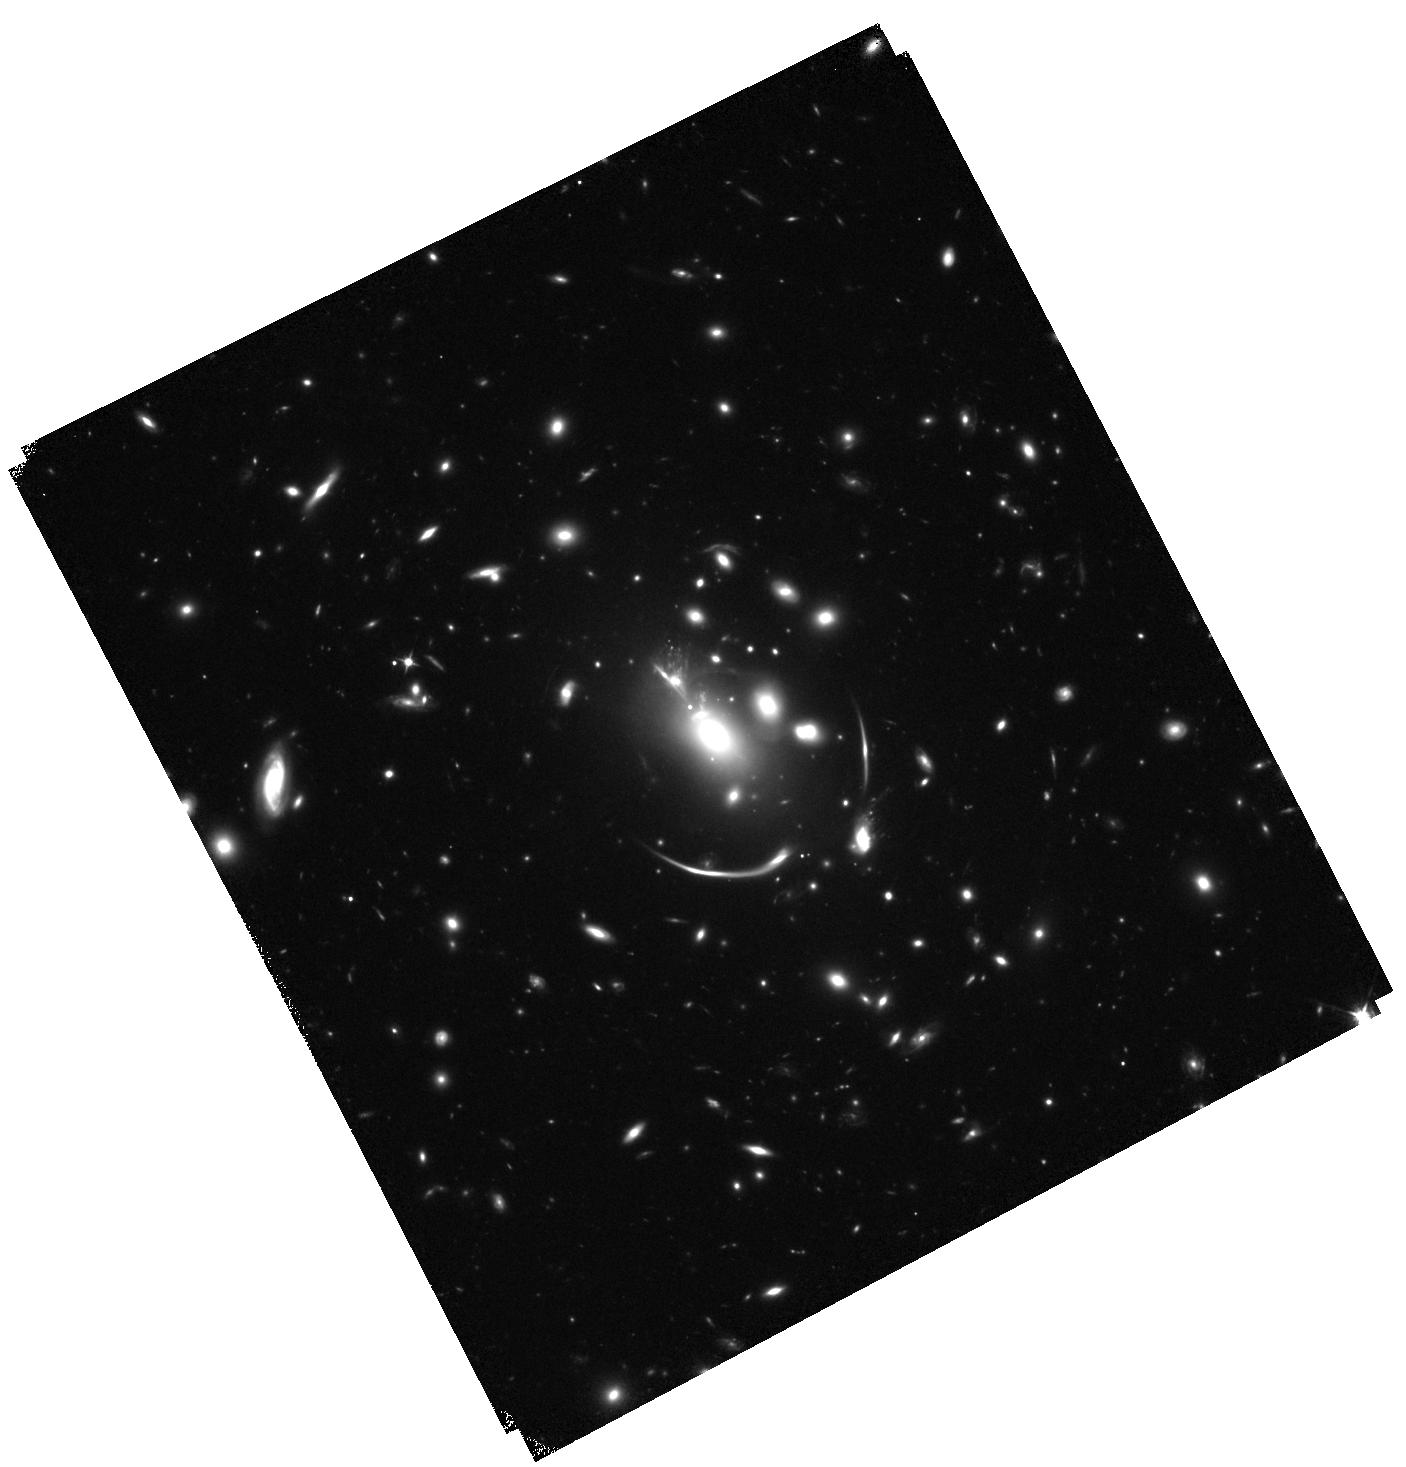
Target: MACSJ0138.0-2155. Instrument: WFC3/IR. Filter: F105W. Exposure: 1 h. Observation ID: hst_14496_01_wfc3_ir_f105w_id3w01

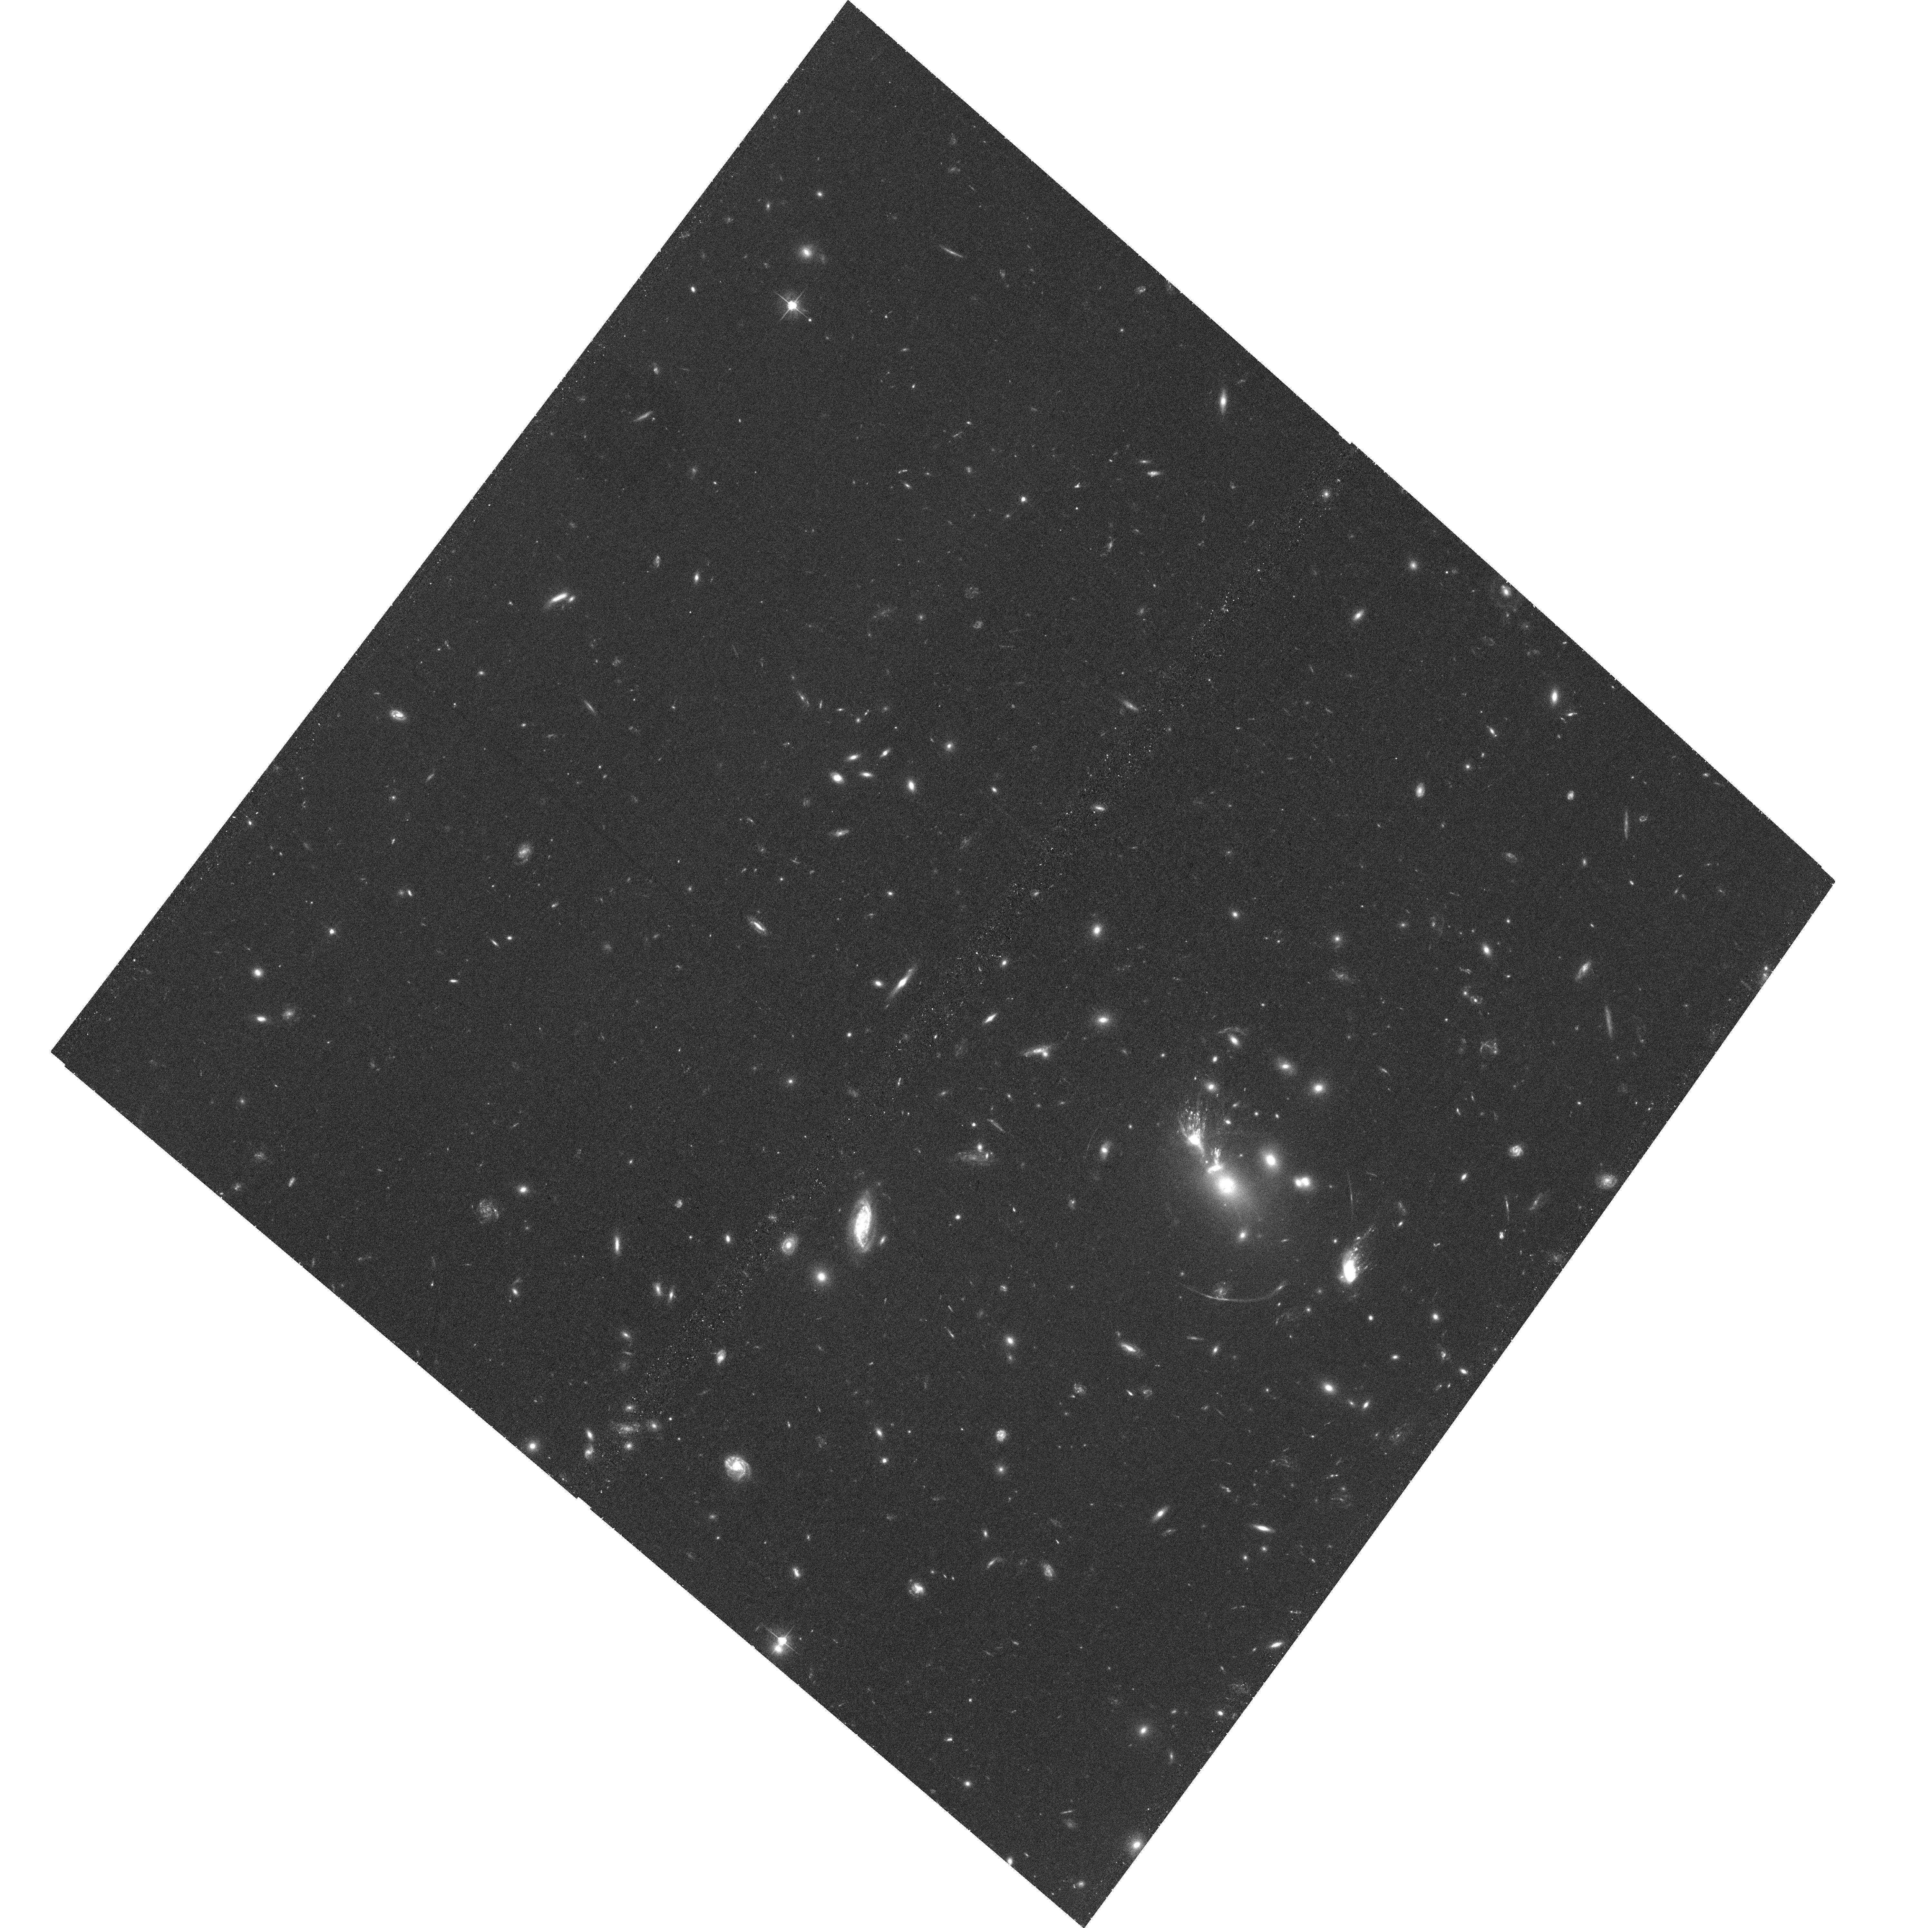
Target: MACSJ0138.0-2155. Instrument: ACS/WFC. Filter: F555W. Exposure: 1.4 h. Observation ID: hst_14496_02_acs_wfc_f555w_jd3w02

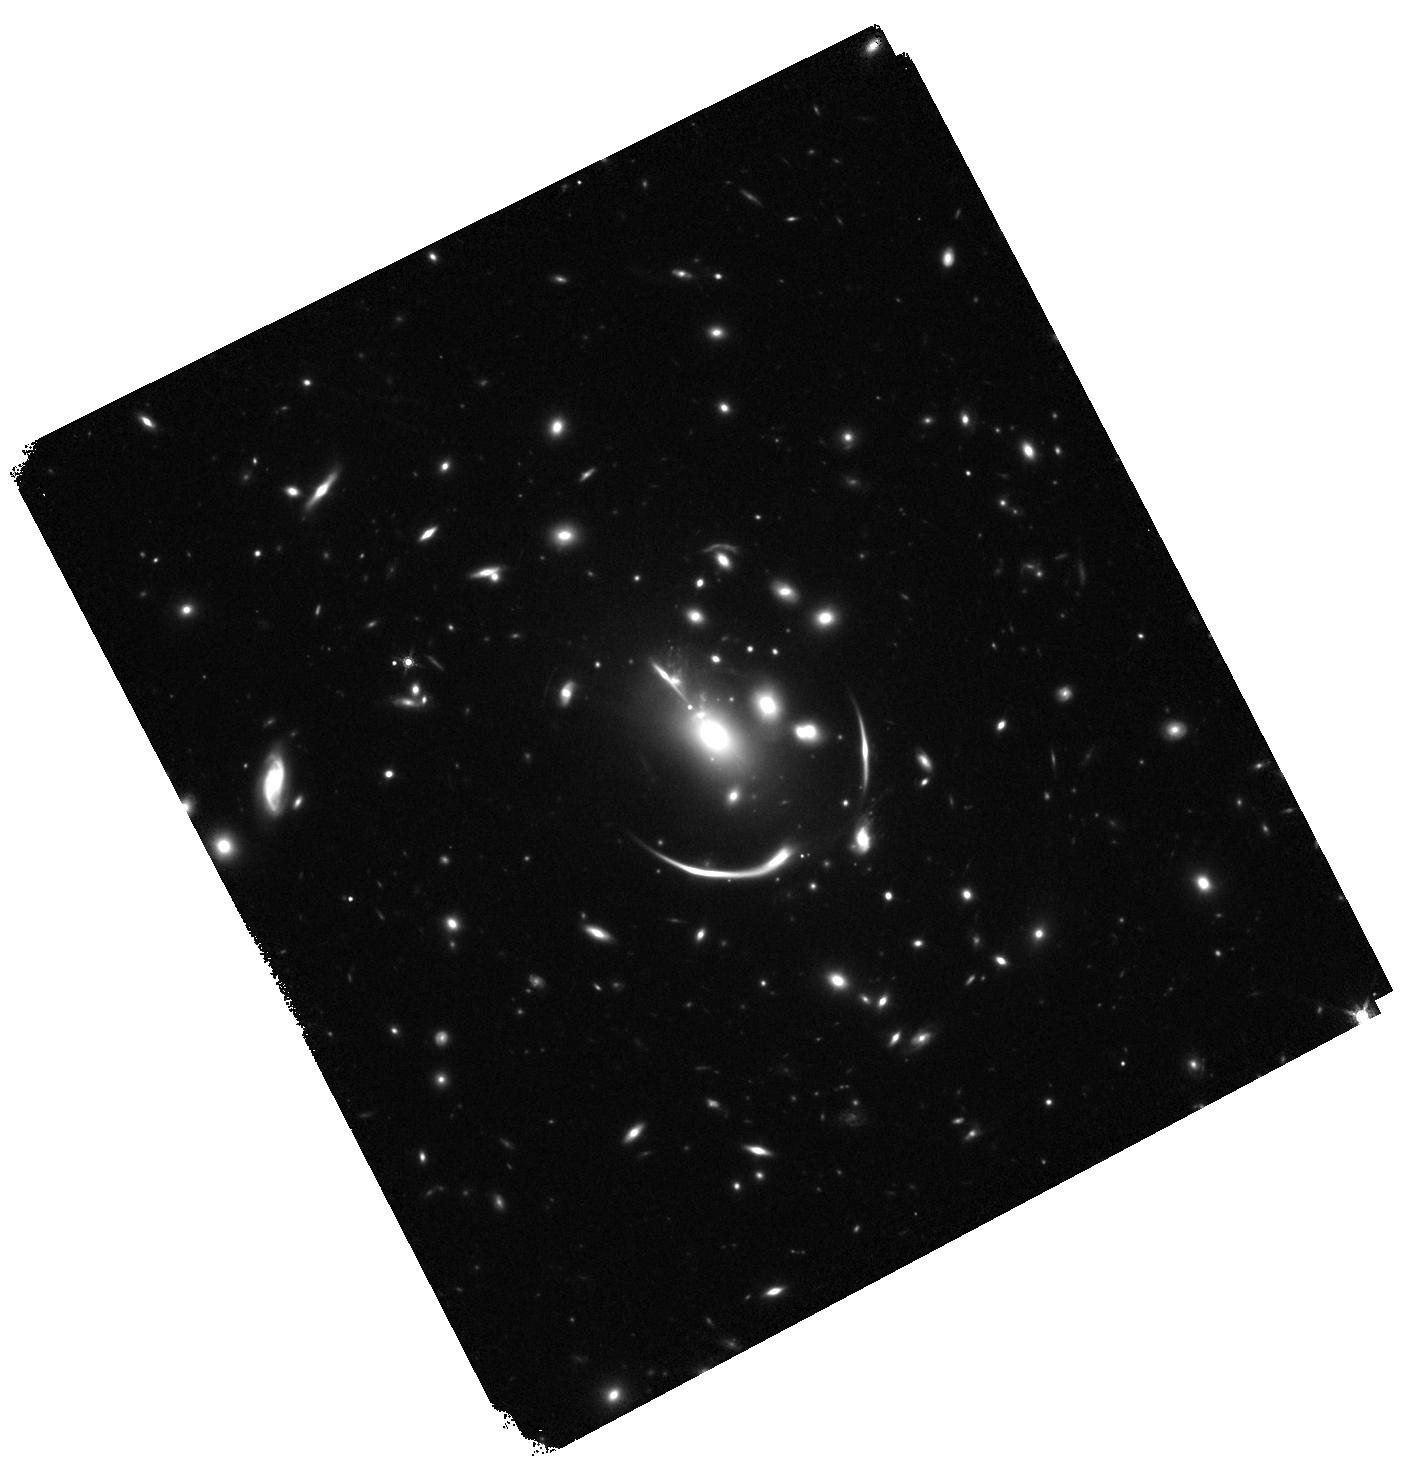
Target: MACSJ0138.0-2155. Instrument: WFC3/IR. Filter: F160W. Exposure: 27 min. Observation ID: hst_14496_01_wfc3_ir_f160w_id3w01

Resolving the Stellar Populations, Structure, and Kinematics of the NIR-Brightest Lensed Galaxy at z=2 (PI: Newman, Andrew B.)

We have recently discovered and spectroscopically confirmed a remarkably bright galaxy at z=1.95, dubbed RG2M0138, that is strongly lensed by the cluster MACSJ0138.0-2155. At near-infrared wavelengths, our target appears to be the brightest distant lensed galaxy known by almost an order of magnitude. Furthermore, whereas the majority of lensed galaxies are lower-mass star-forming systems, RG2M0138 is instead a rare example of a lensed compact quiescent galaxy. The high magnification of this exciting source will enable unique insights into the spatially-resolved stellar populations and kinematics of a compact quiescent galaxy. Such galaxies comprise about half of the massive (>10^11 Msol) galaxy population at z~2, but without lensing can only be marginally resolved even with HST. The proposed observations will address several key questions concerning the formation of early quiescent galaxies using high-resolution imaging from ACS and WFC3-IR, resolved rest-optical spectroscopy from Keck, and IRAC imaging recently approved via a DDT request. With these data, we will: (1) Resolve the central stellar density of RG2M0138 to ~1/10 of its effective radius, thereby stringently testing the hypothesized "inside out" growth paradigm; (2) Constrain the formation history of RG2M0138 by probing the homogeneity of its stellar population, breaking parameter degeneracies using our unique resolved data spanning rest-UV to NIR wavelengths; and (3) Create an accurate lens model and source plane reconstruction, which in concert with our existing Keck spectroscopy are needed to quantify rotation and measure a robust Jeans-based dynamical mass.